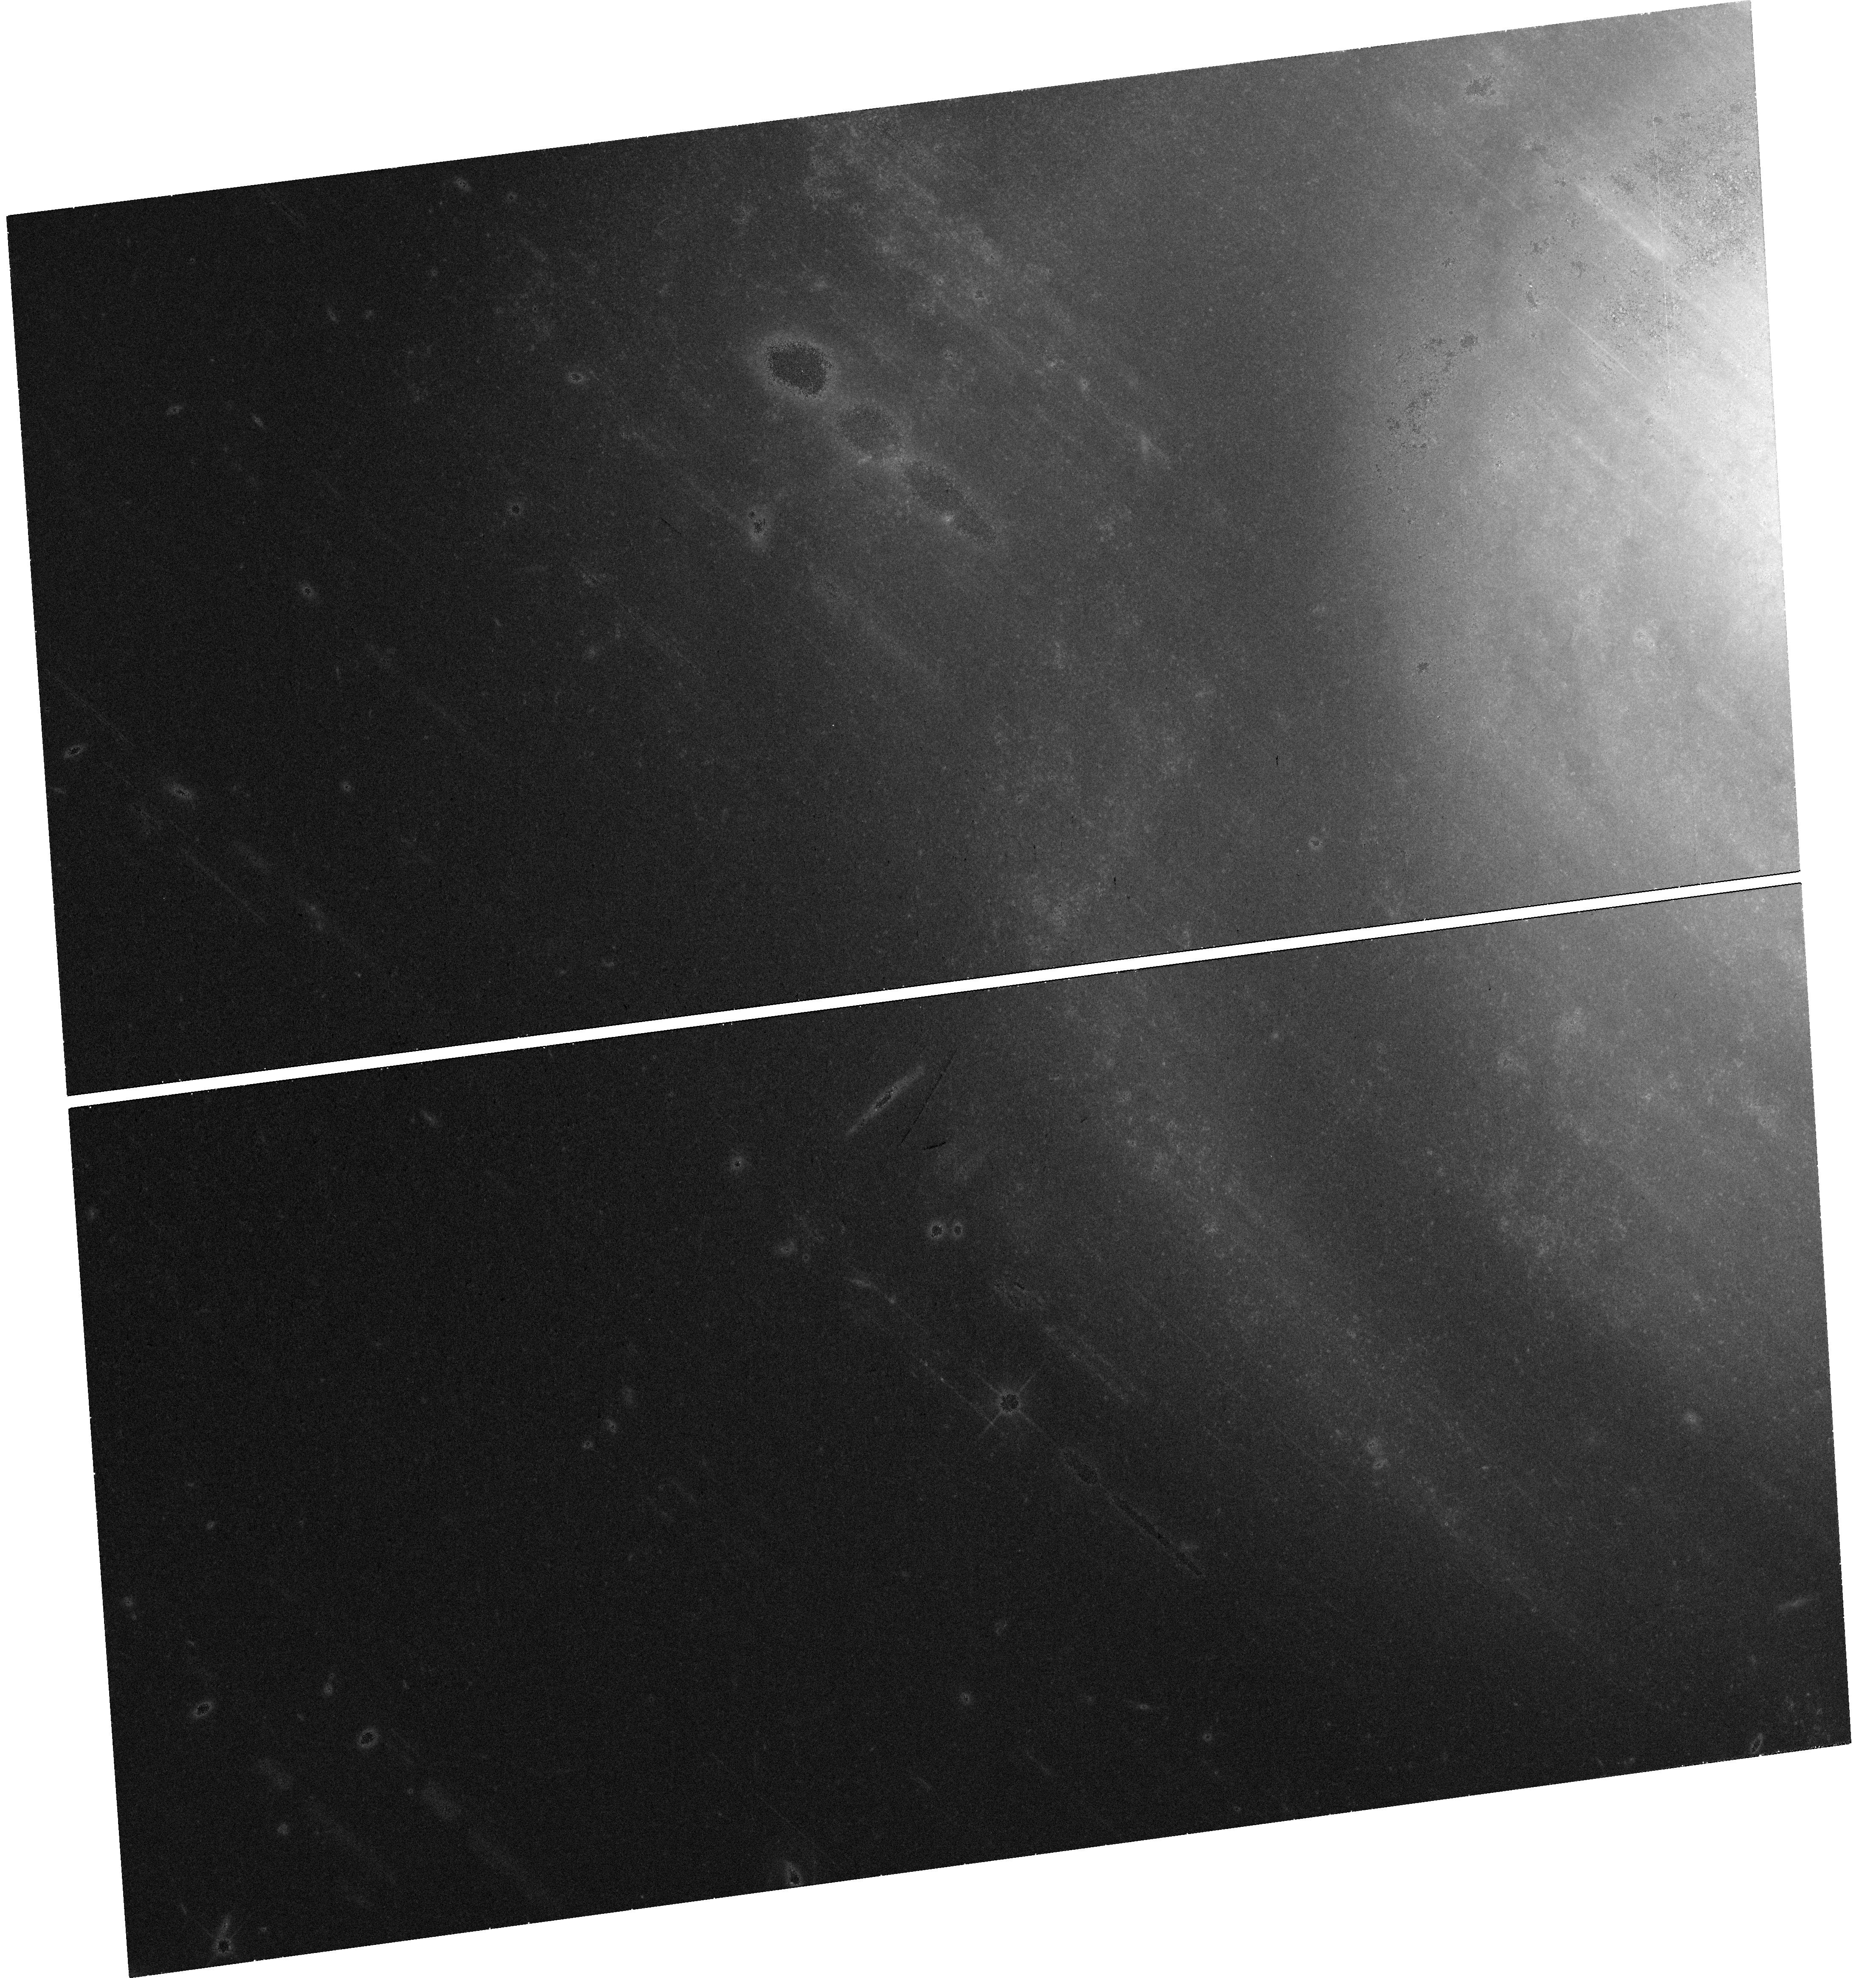
Target: SN2017EIN. Instrument: WFC3/UVIS. Filter: F814W. Exposure: 42 min. Observation ID: hst_15691_01_wfc3_uvis_f814w_idz801

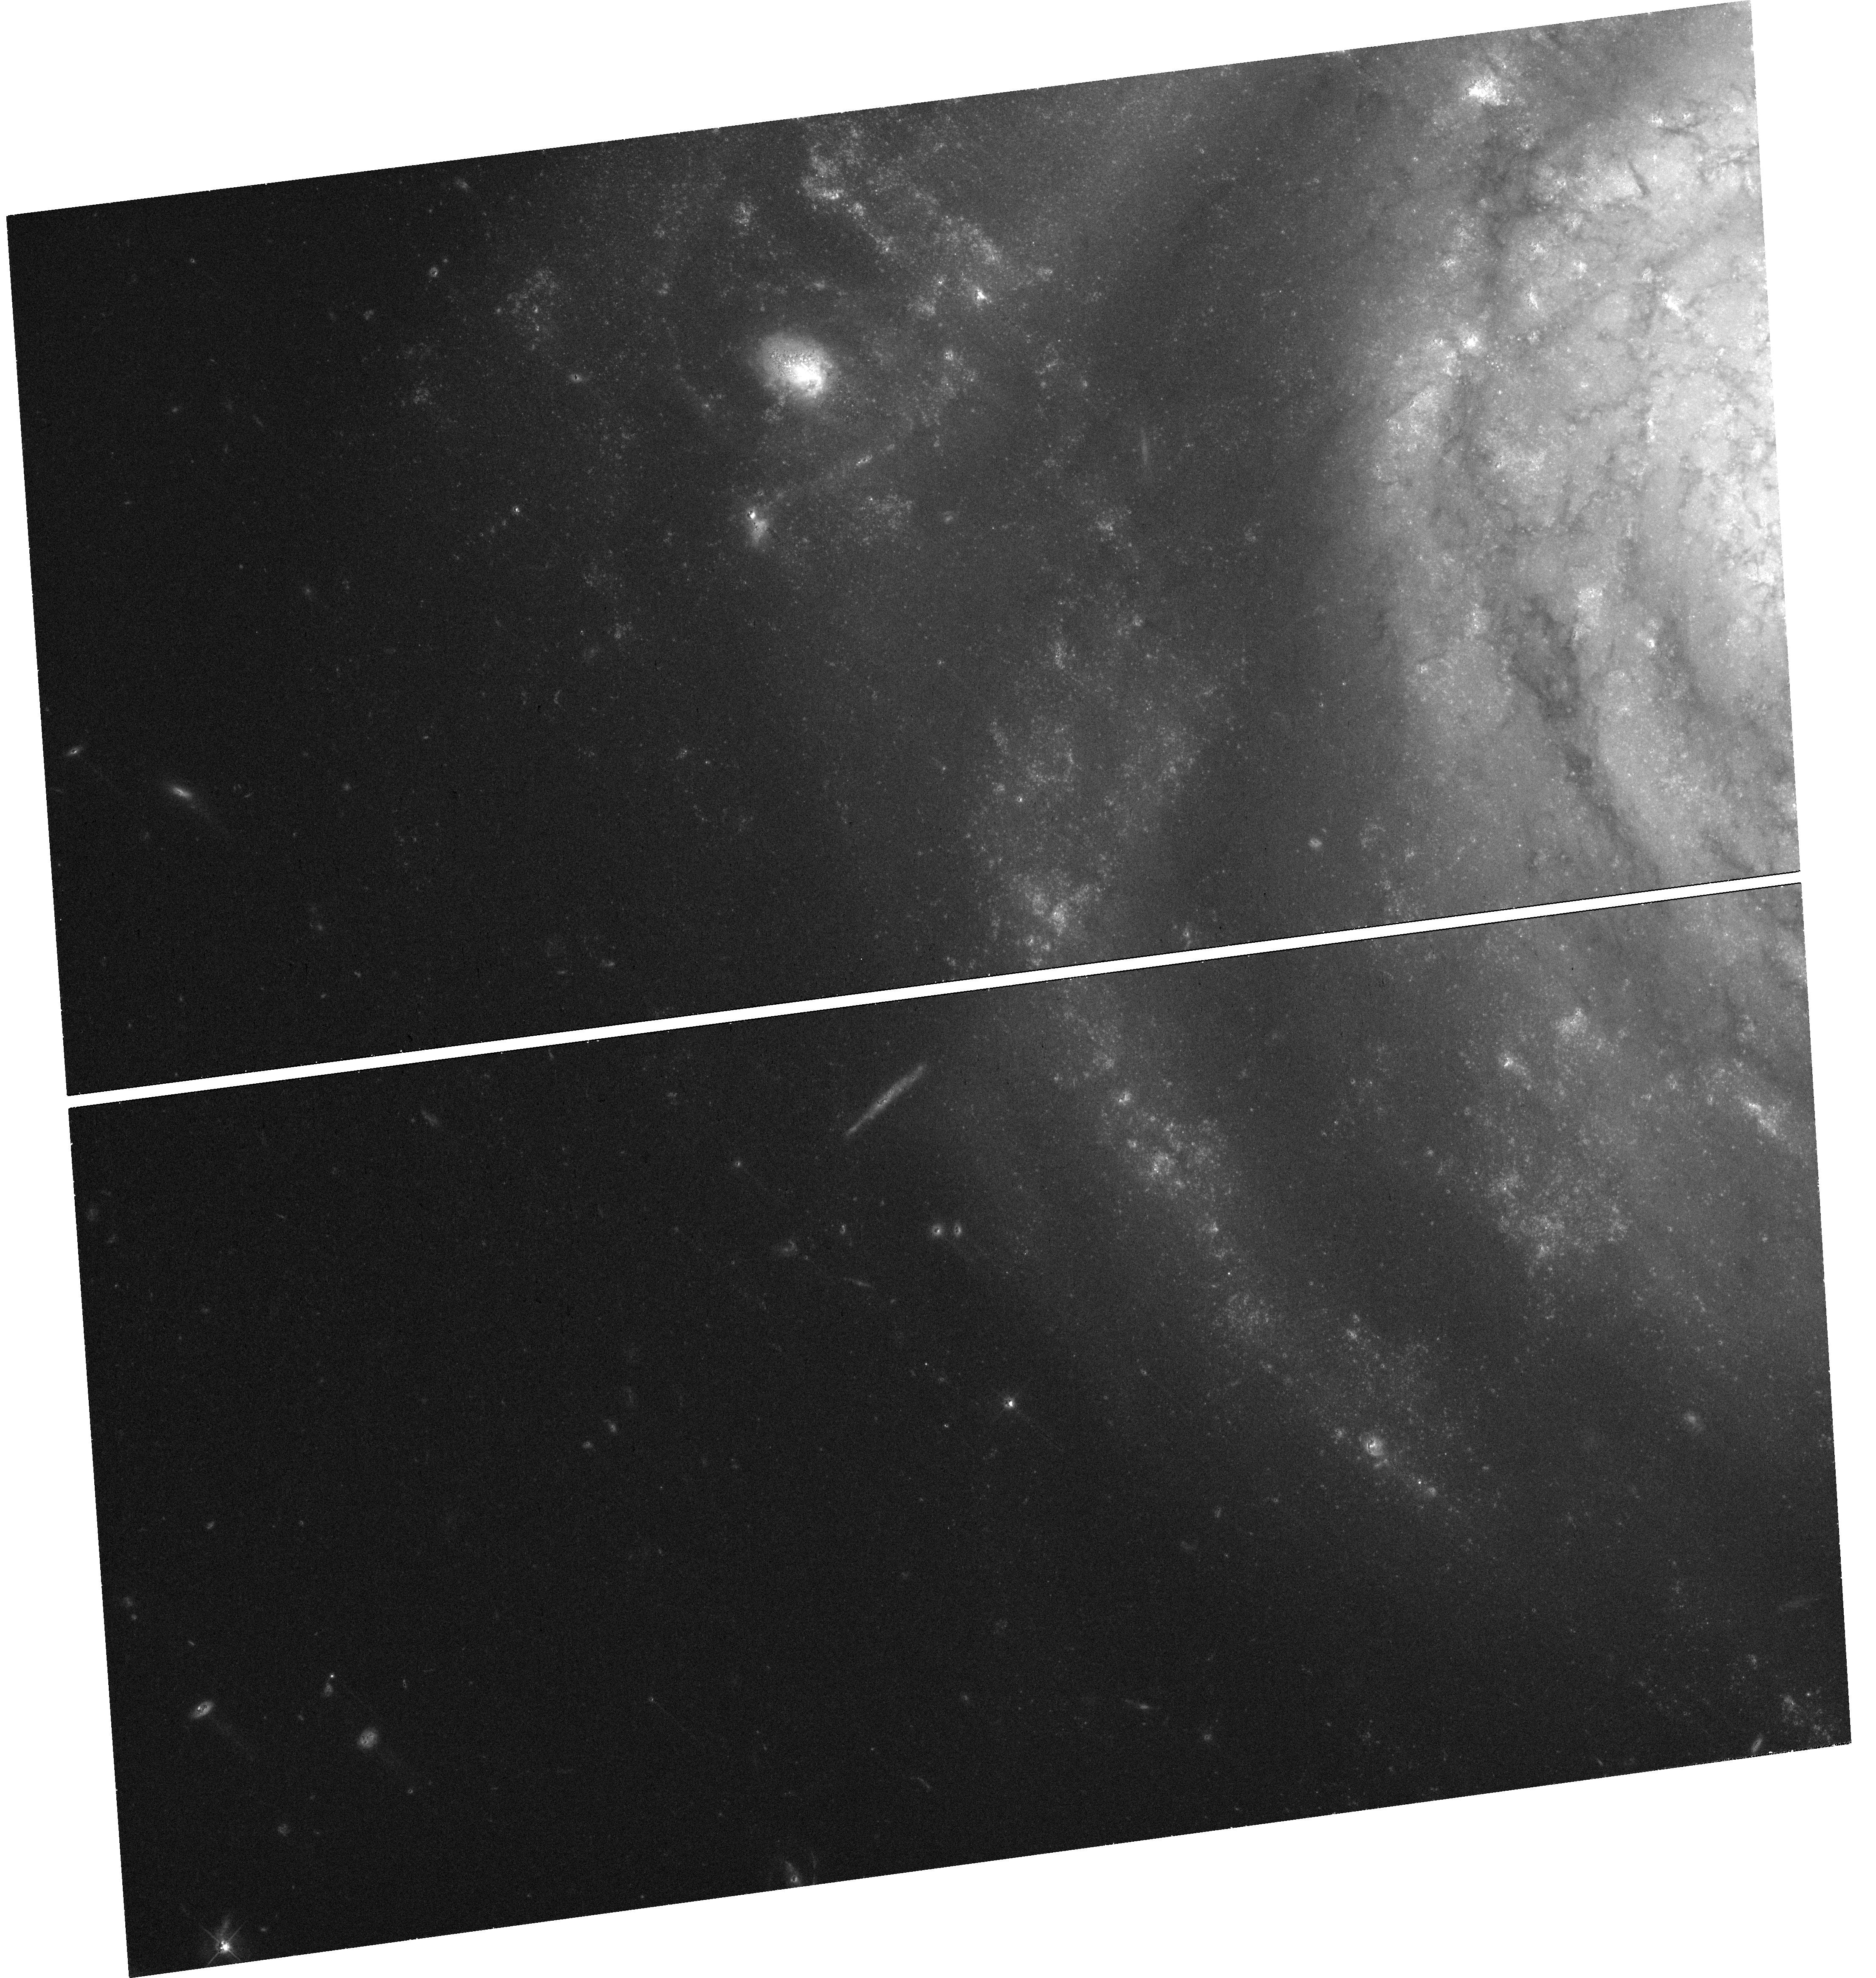
Target: SN2017EIN. Instrument: WFC3/UVIS. Filter: F555W. Exposure: 42 min. Observation ID: hst_15691_01_wfc3_uvis_f555w_idz801

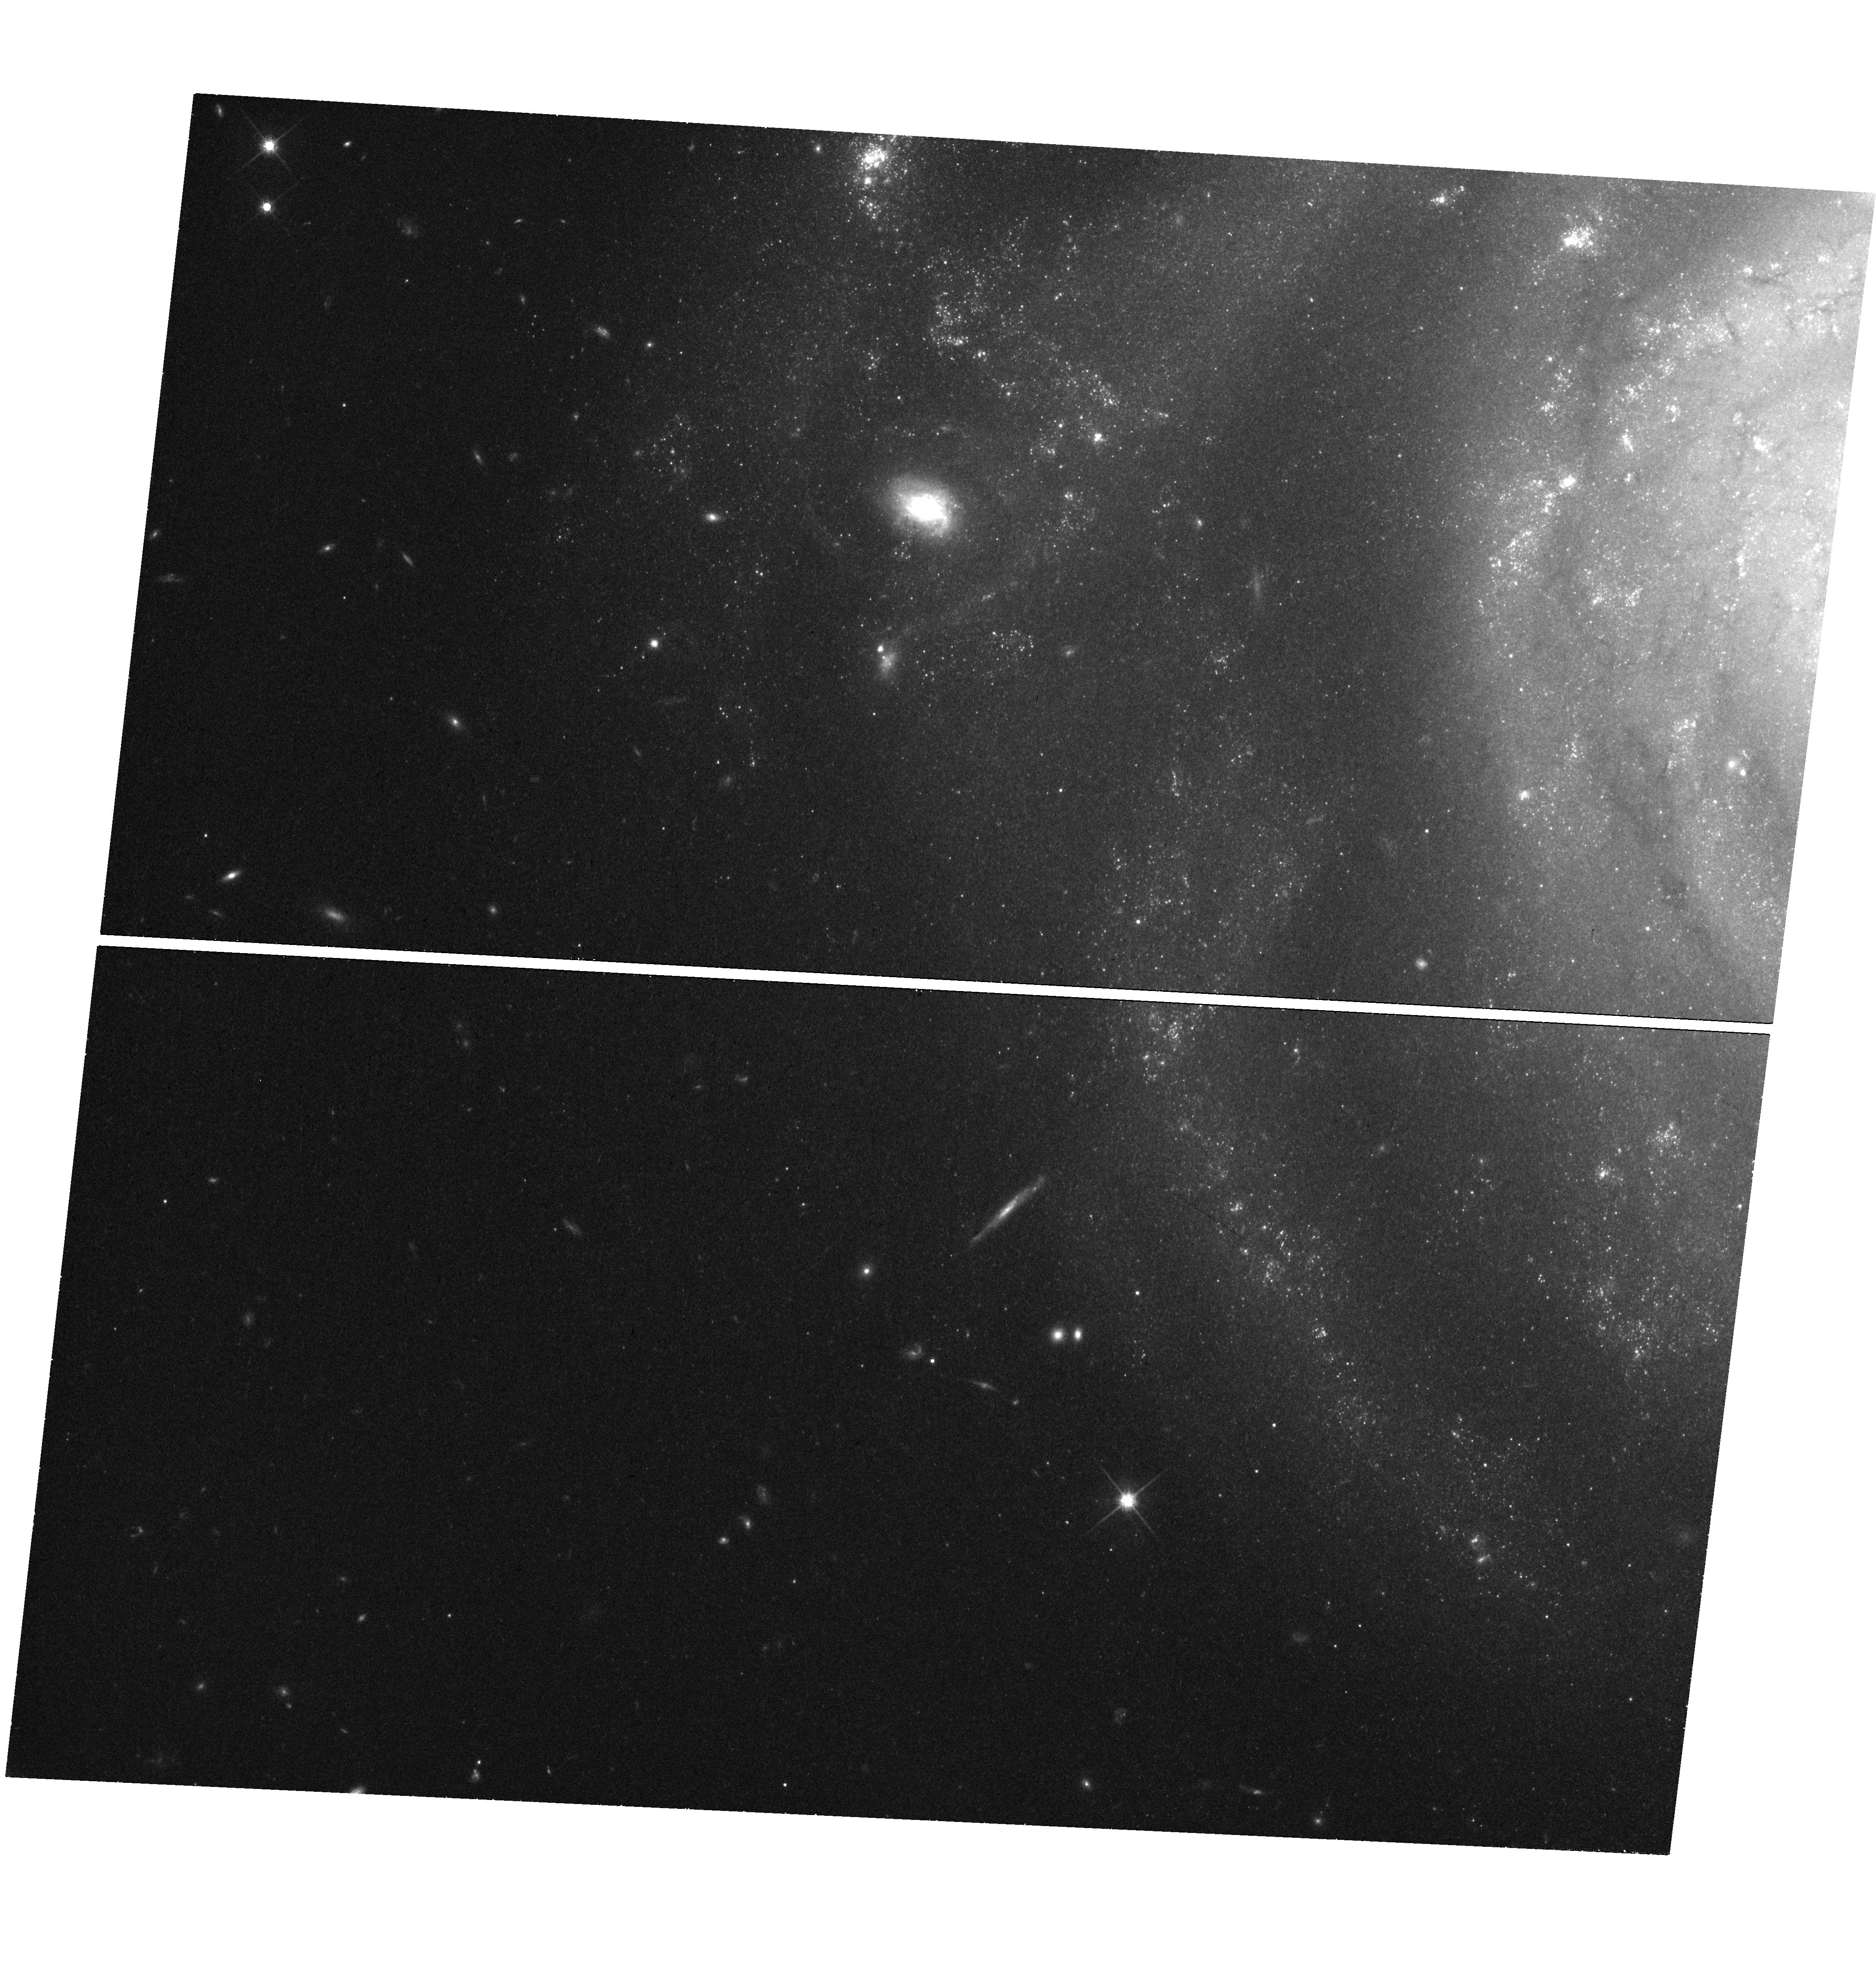
Target: SN2017EIN. Instrument: WFC3/UVIS. Filter: F814W. Exposure: 42 min. Observation ID: hst_15691_h1_wfc3_uvis_f814w_idz8h1

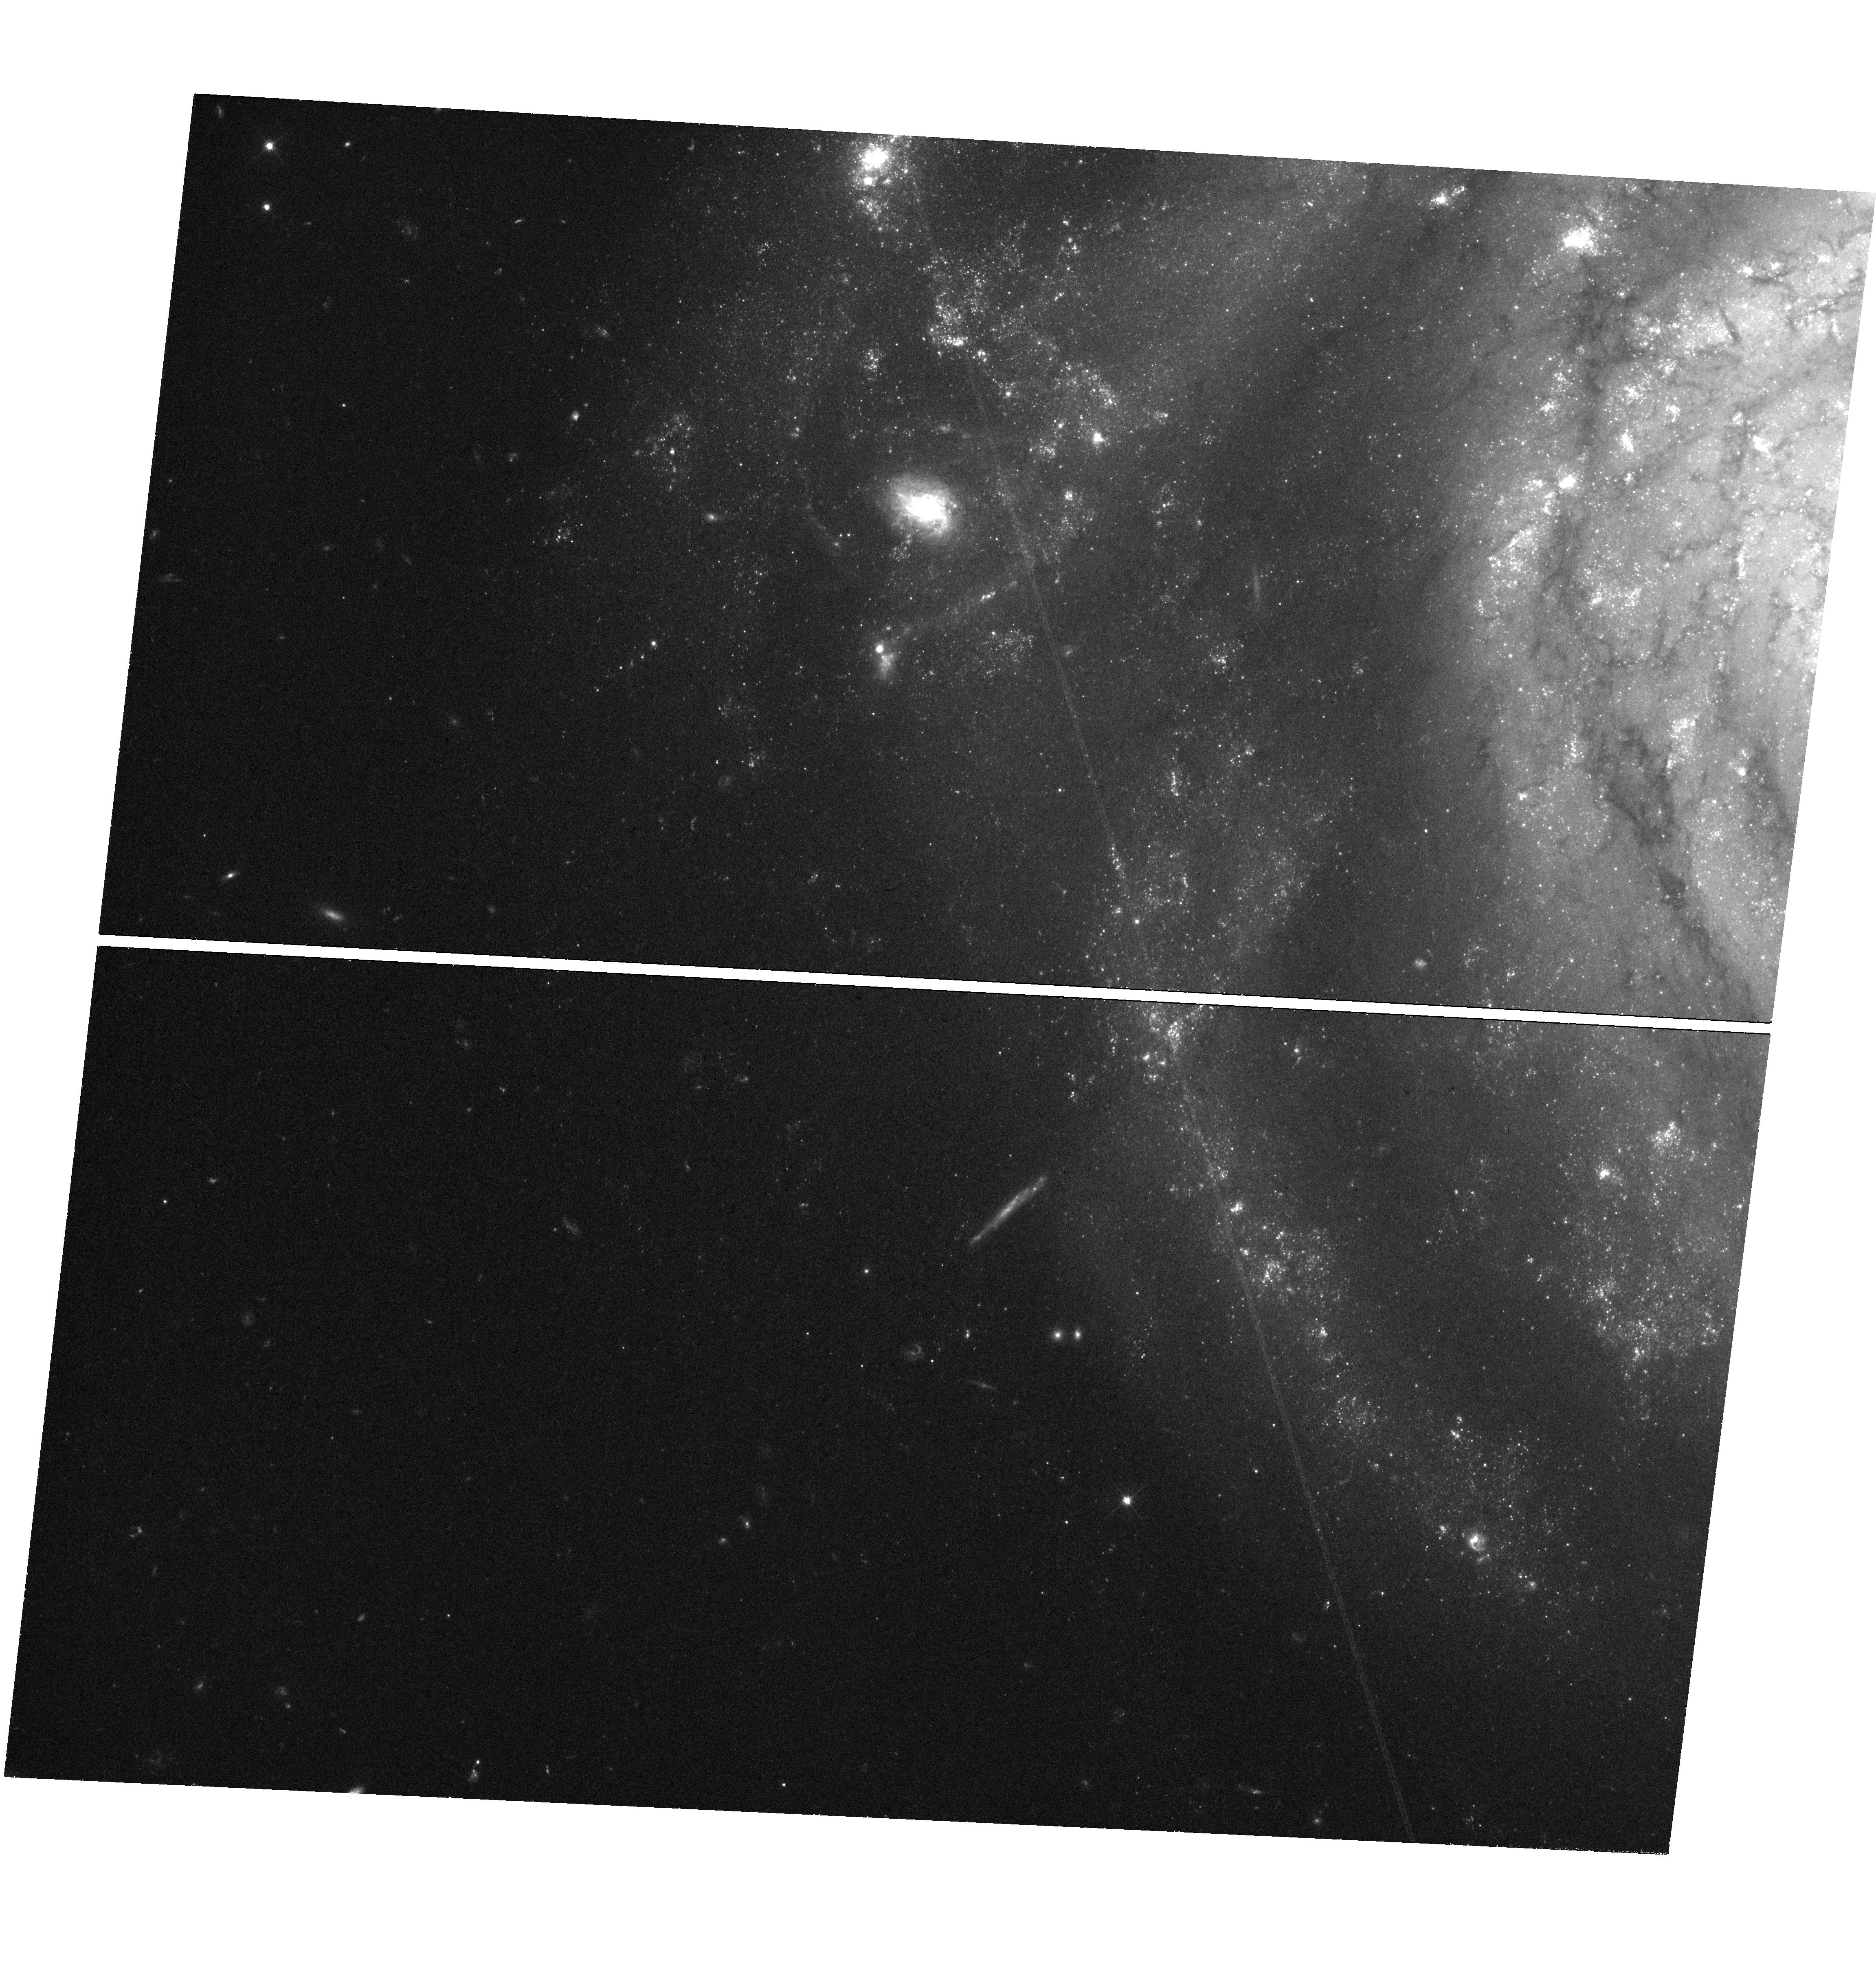
Target: SN2017EIN. Instrument: WFC3/UVIS. Filter: F555W. Exposure: 42 min. Observation ID: hst_15691_h1_wfc3_uvis_f555w_idz8h1

The Progenitor of Supernova 2017ein (PI: Kilpatrick, Charles)

Supernova (SN) 2017ein is the first Type Ic supernova with a credible progenitor candidate. This unprecedented discovery has the potential to revolutionize the study of core-collapse SNe by directly tying a stripped-envelope SN to a progenitor system with well-measured properties. However, follow up is necessary to robustly test the association between SN 2017ein and its progenitor candidate. We propose to revisit the site of SN 2017ein with HST once the SN has faded below the pre-explosion brightness. This observation will provide an unambiguous test of the association between the SN and progenitor candidate and better characterization of its pre-explosion properties. These images will also have archival value by provide an additional epoch of optical imaging covering the host galaxy NGC 3938.